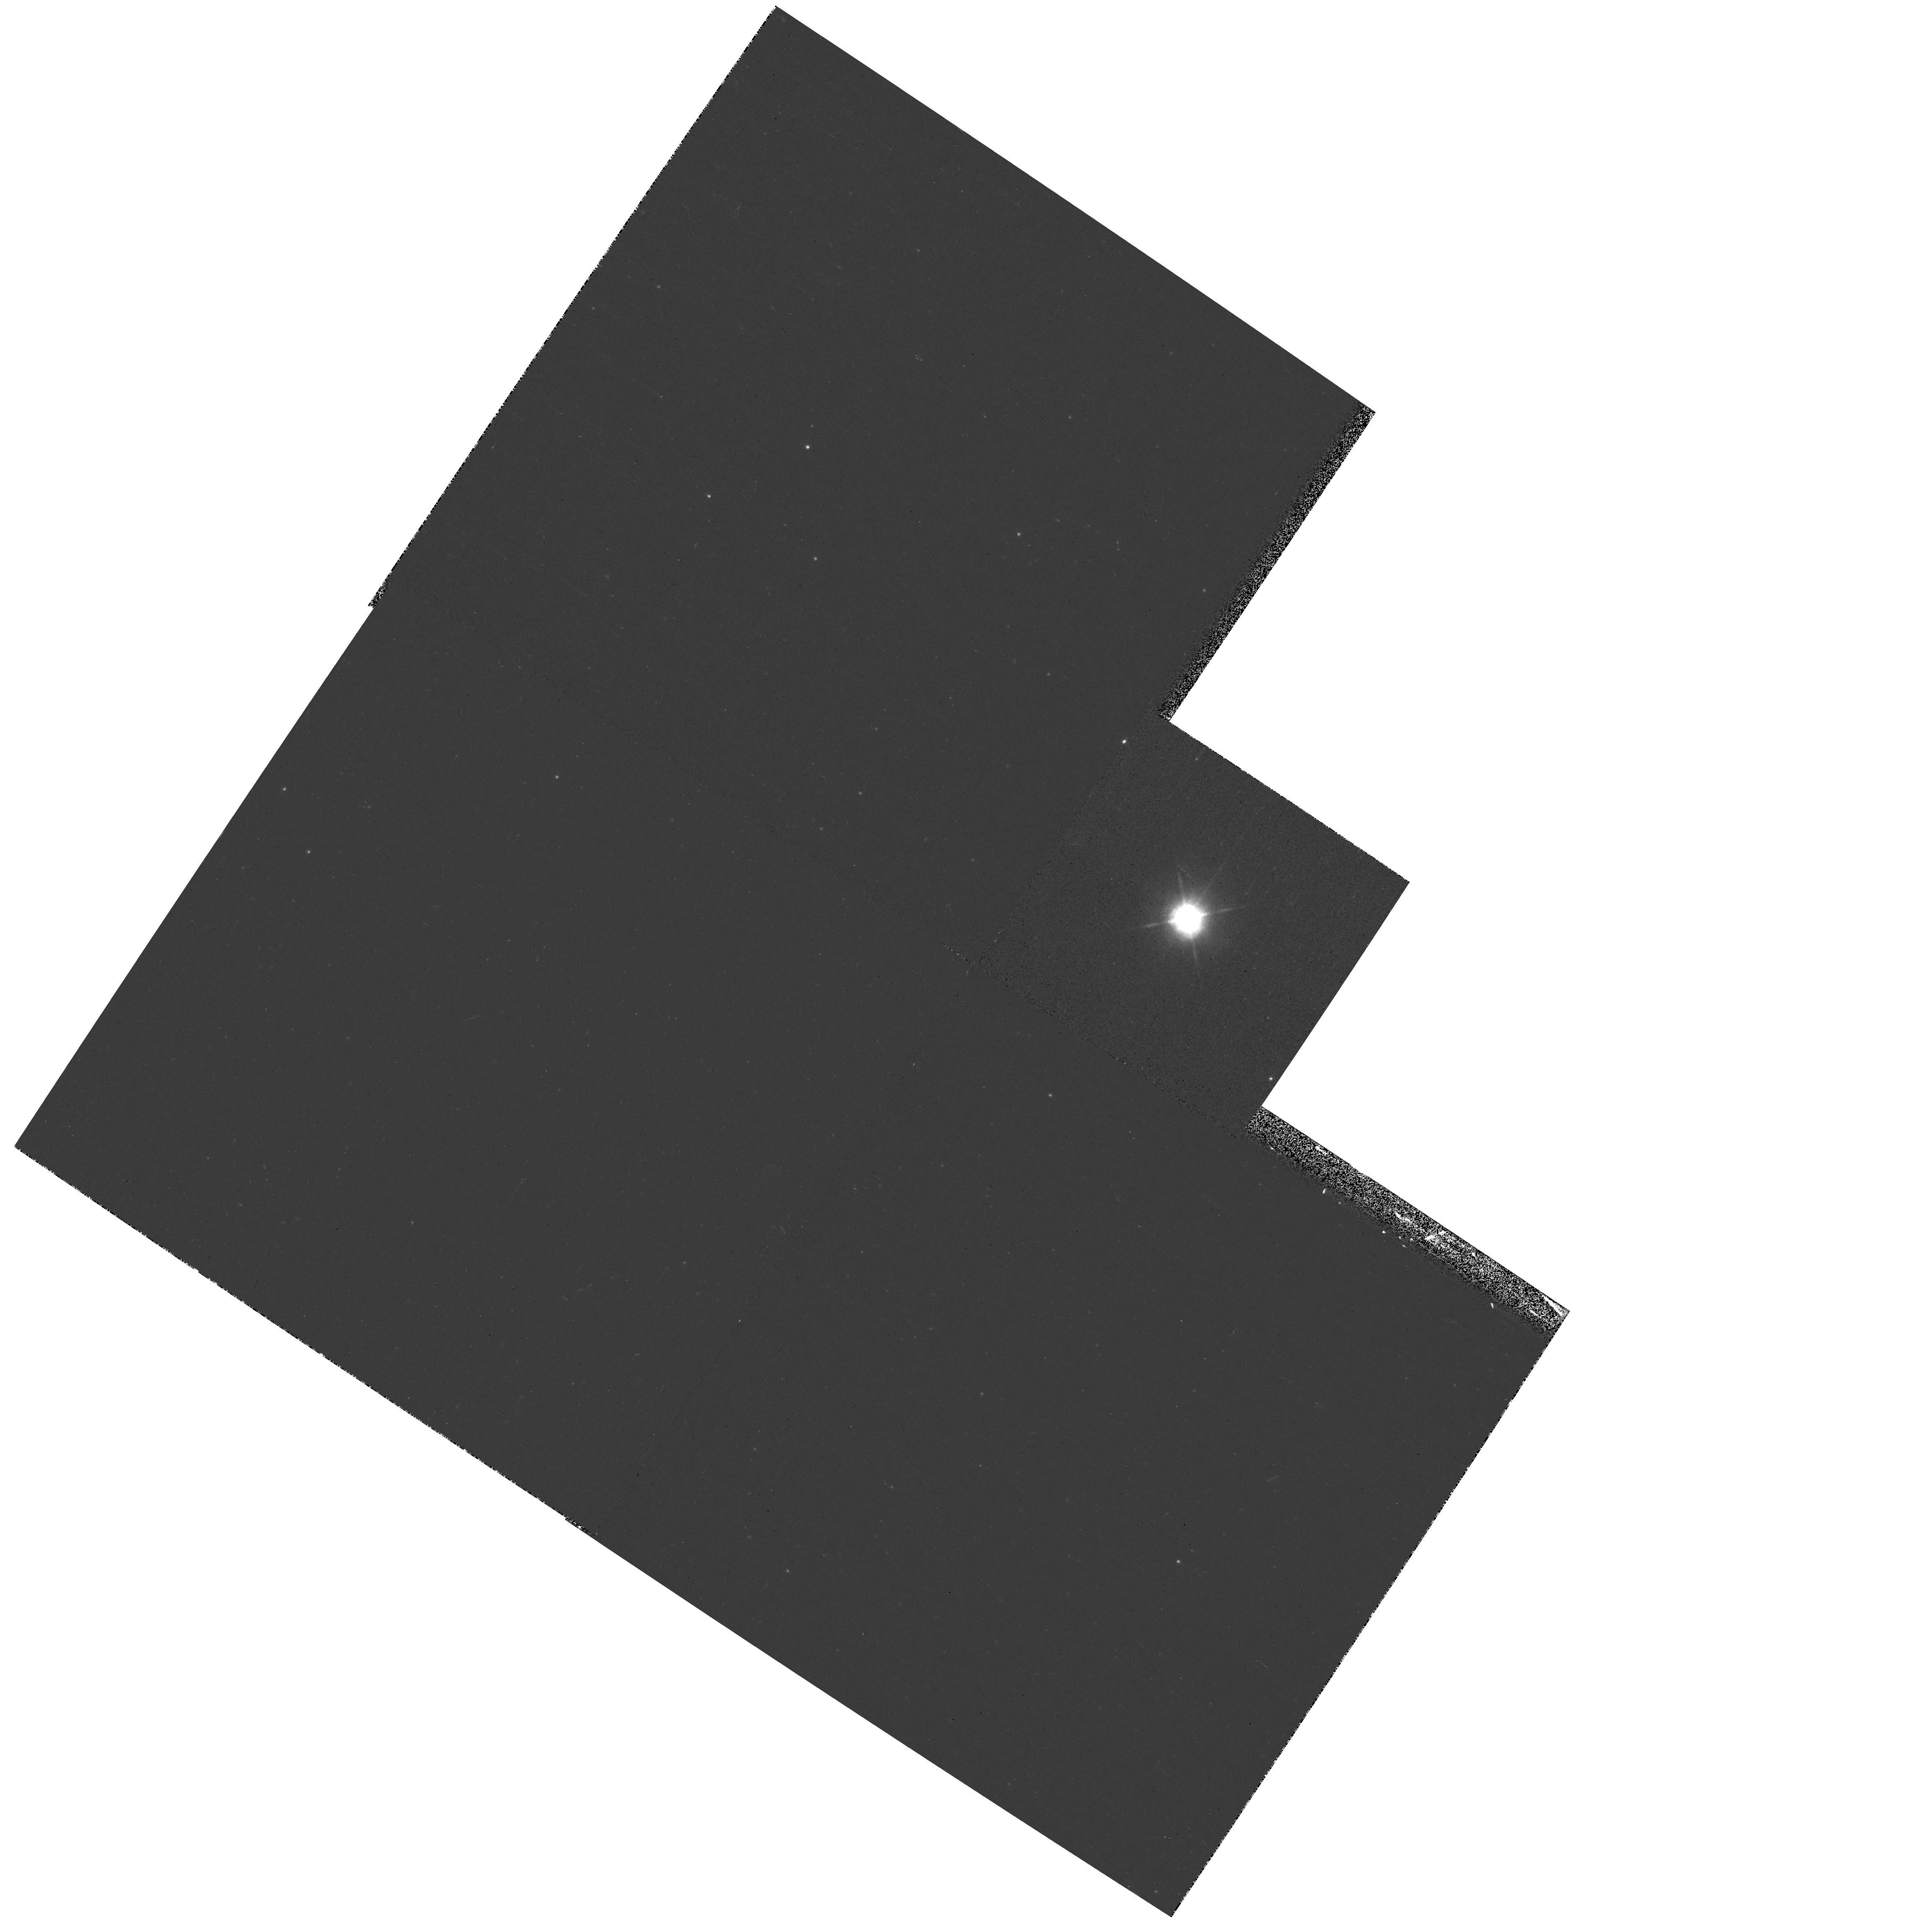
Target: IRC+10420
Instrument: WFPC2/PC
Filter: F1042M
Exposure: 2 min
Observation ID: hst_11180_01_wfpc2_pc_f1042m_ua0v01

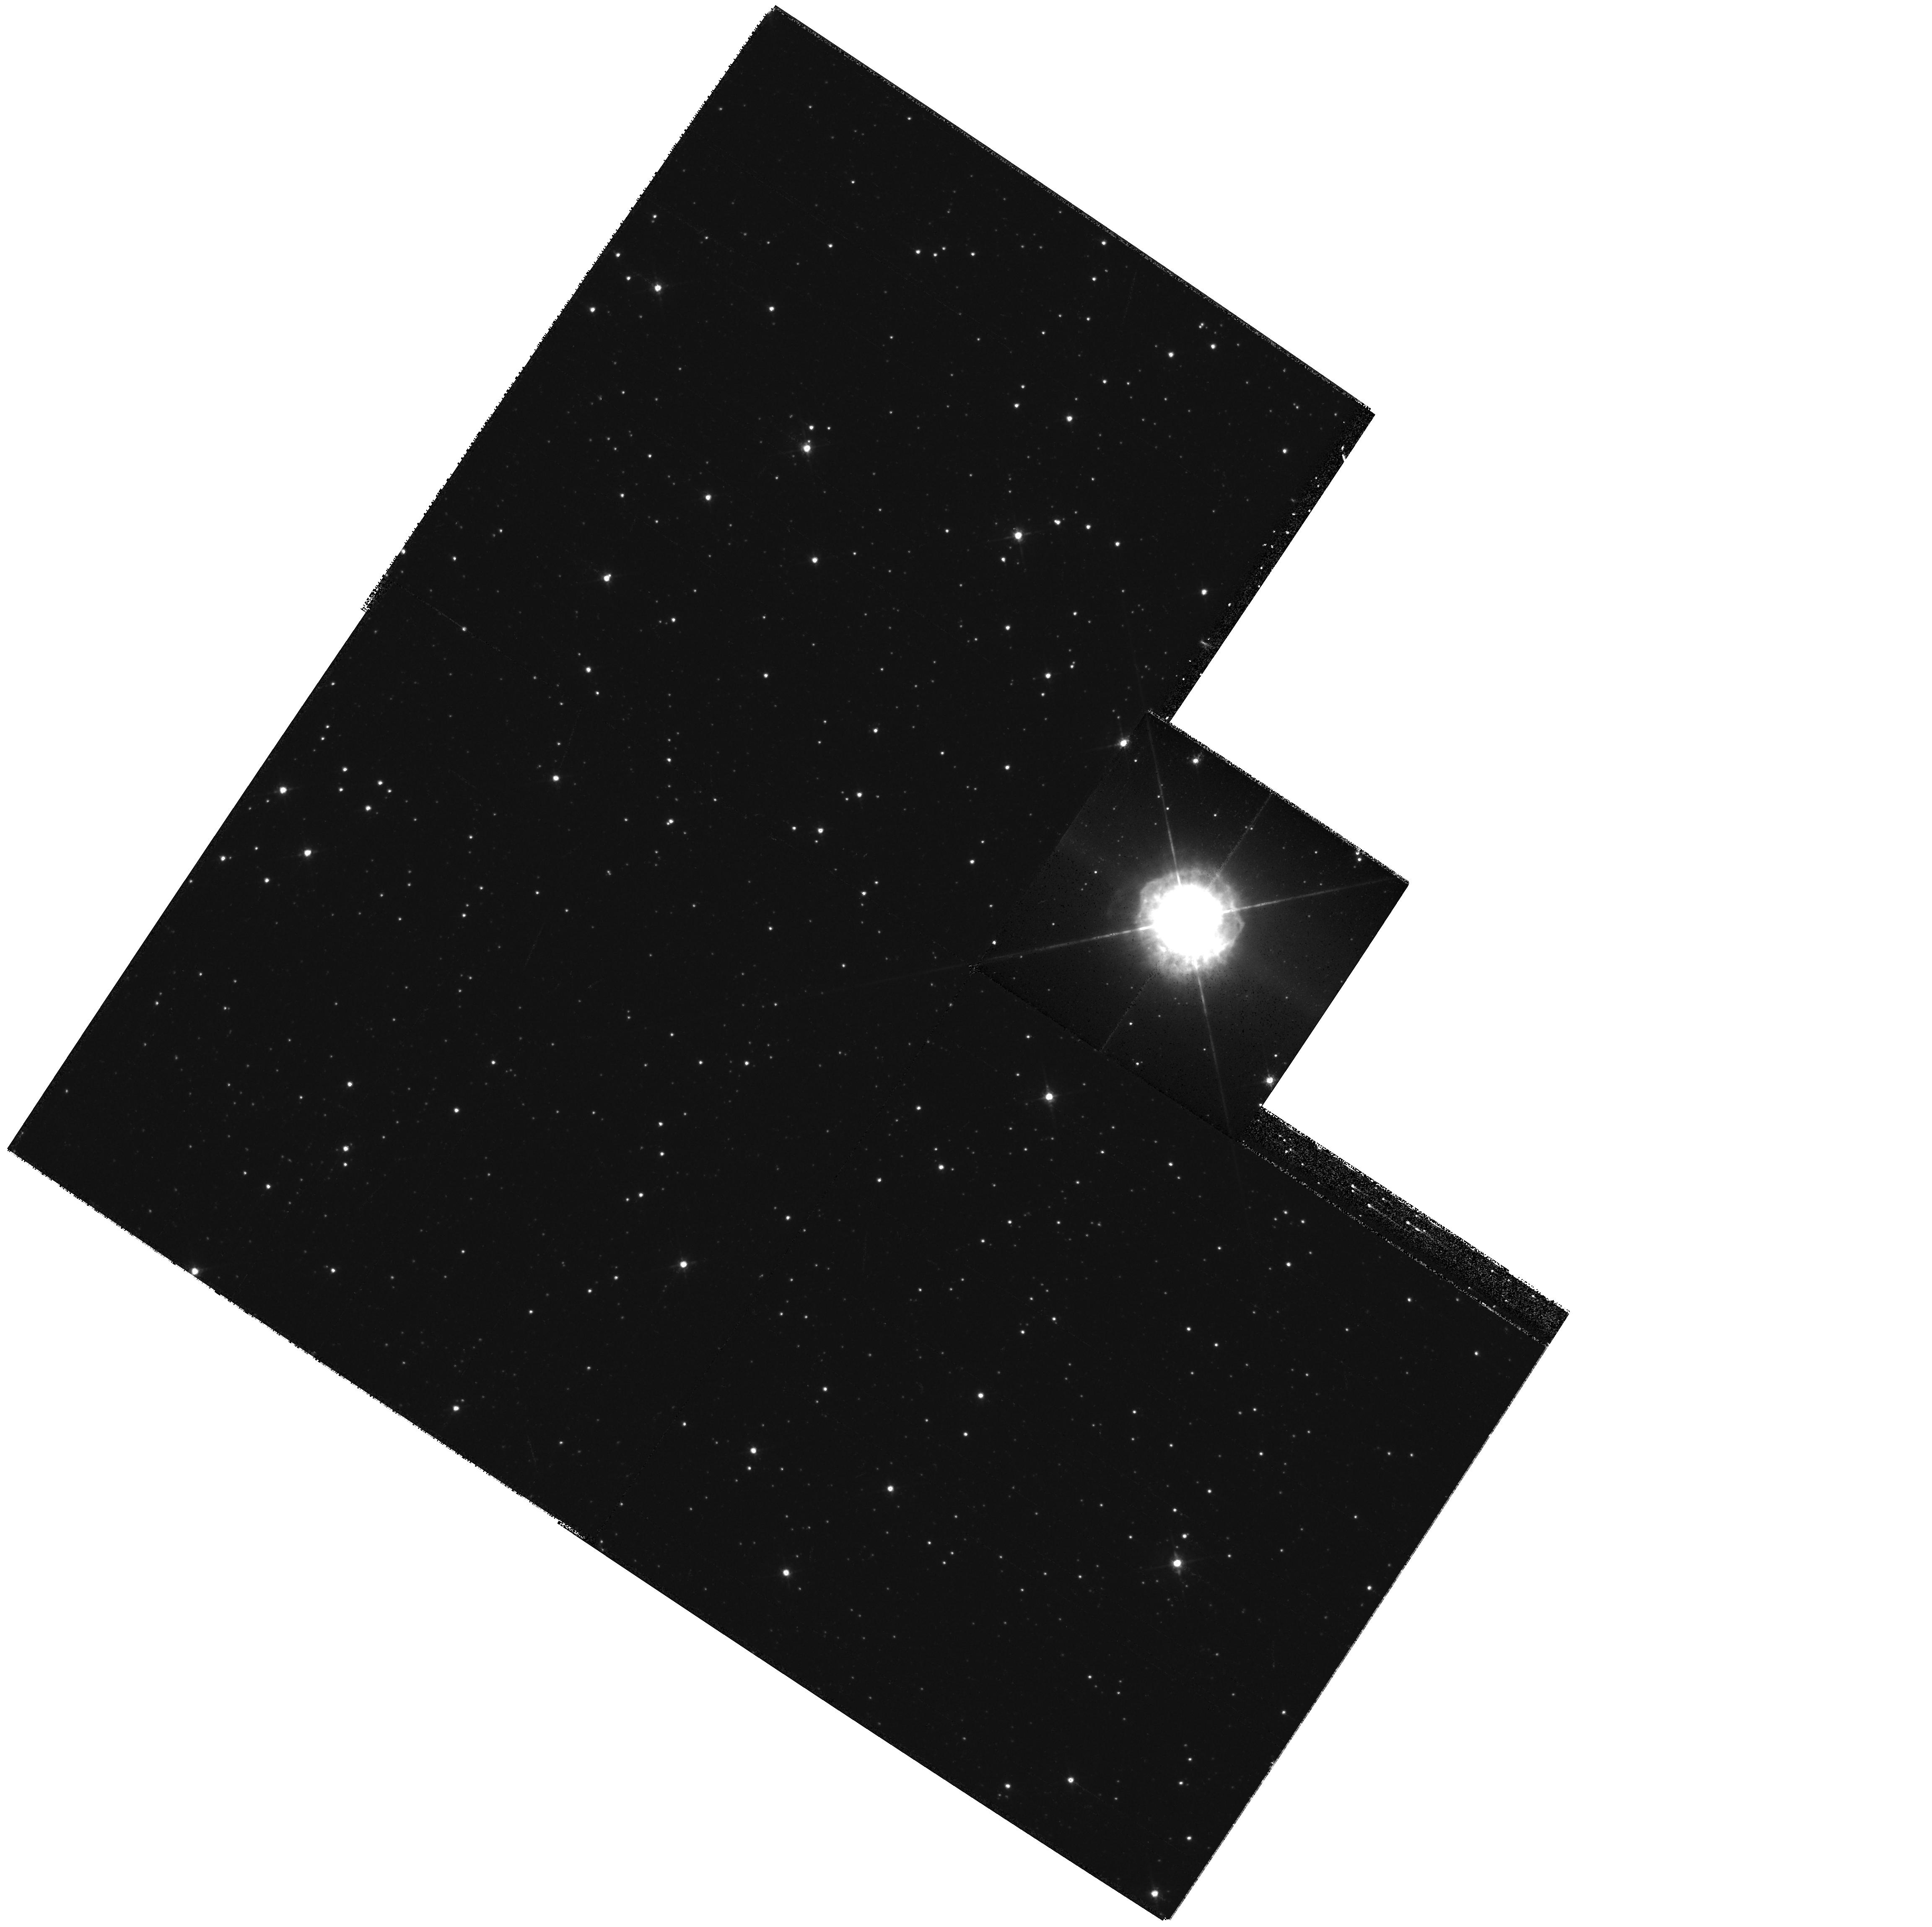
Target: IRC+10420
Instrument: WFPC2/PC
Filter: F675W
Exposure: 12 min
Observation ID: hst_11180_01_wfpc2_pc_f675w_ua0v01

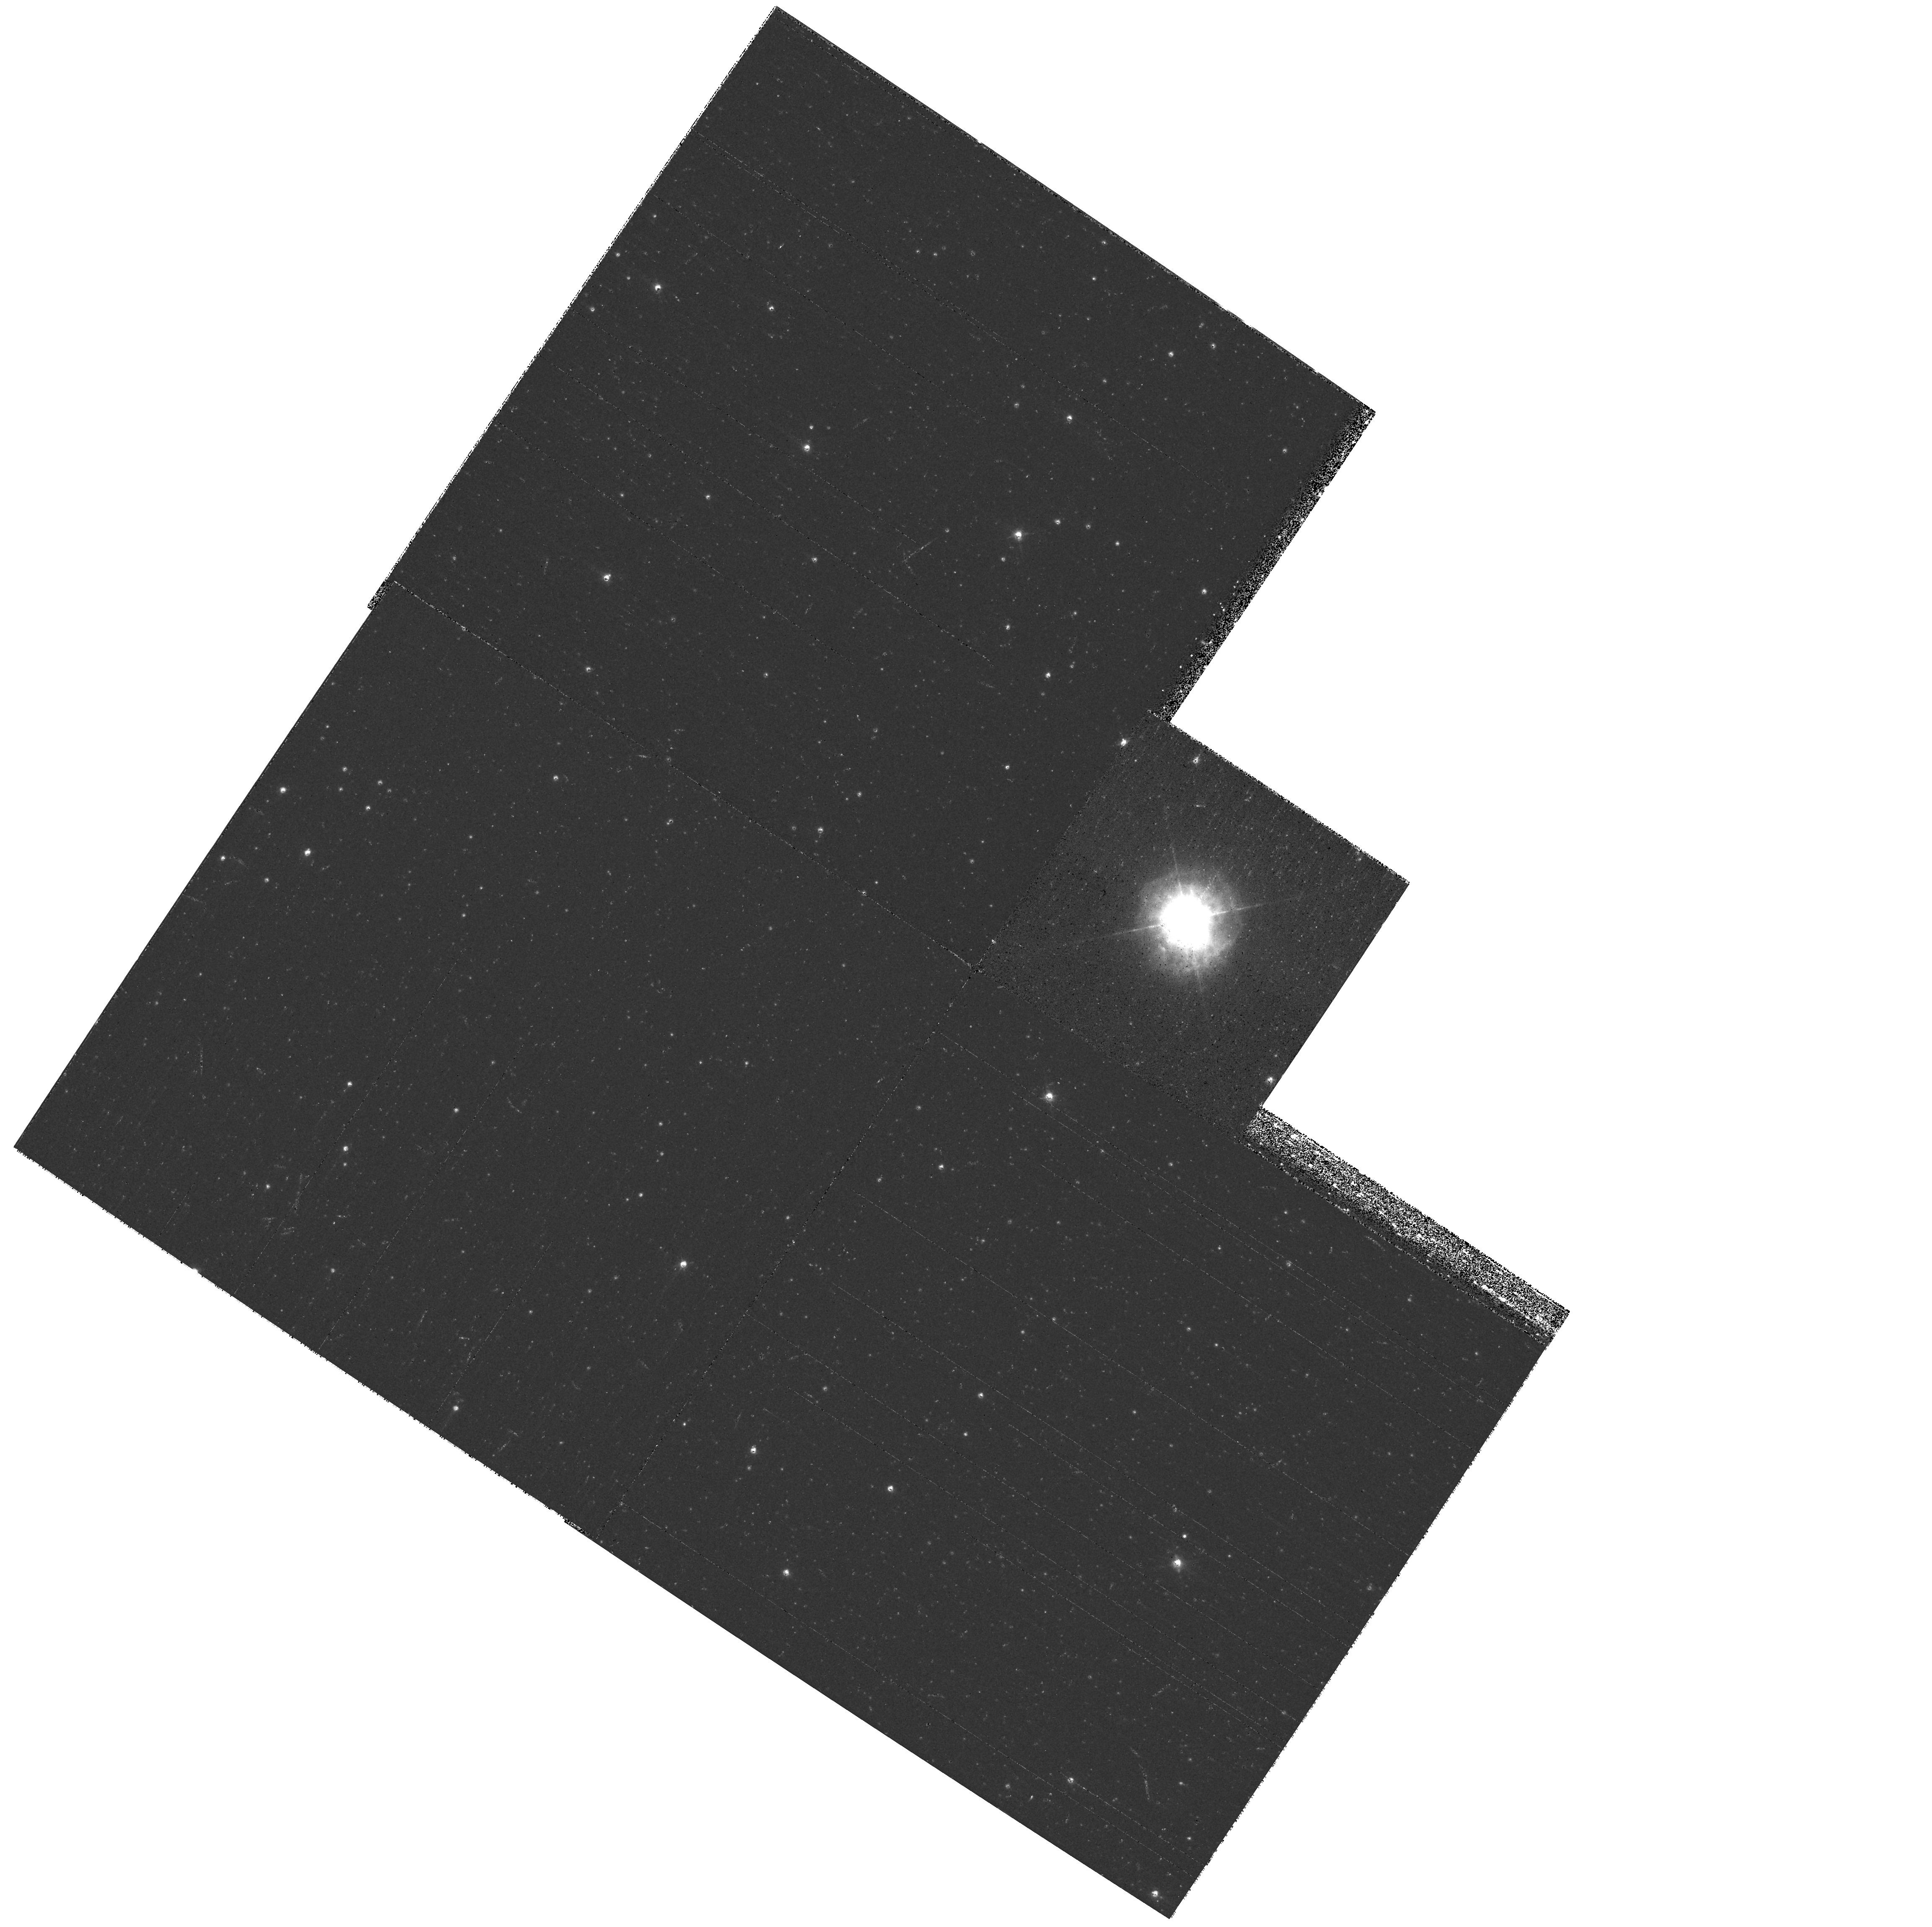
Target: IRC+10420
Instrument: WFPC2/PC
Filter: F547M
Exposure: 6 min
Observation ID: hst_11180_01_wfpc2_pc_f547m_ua0v01

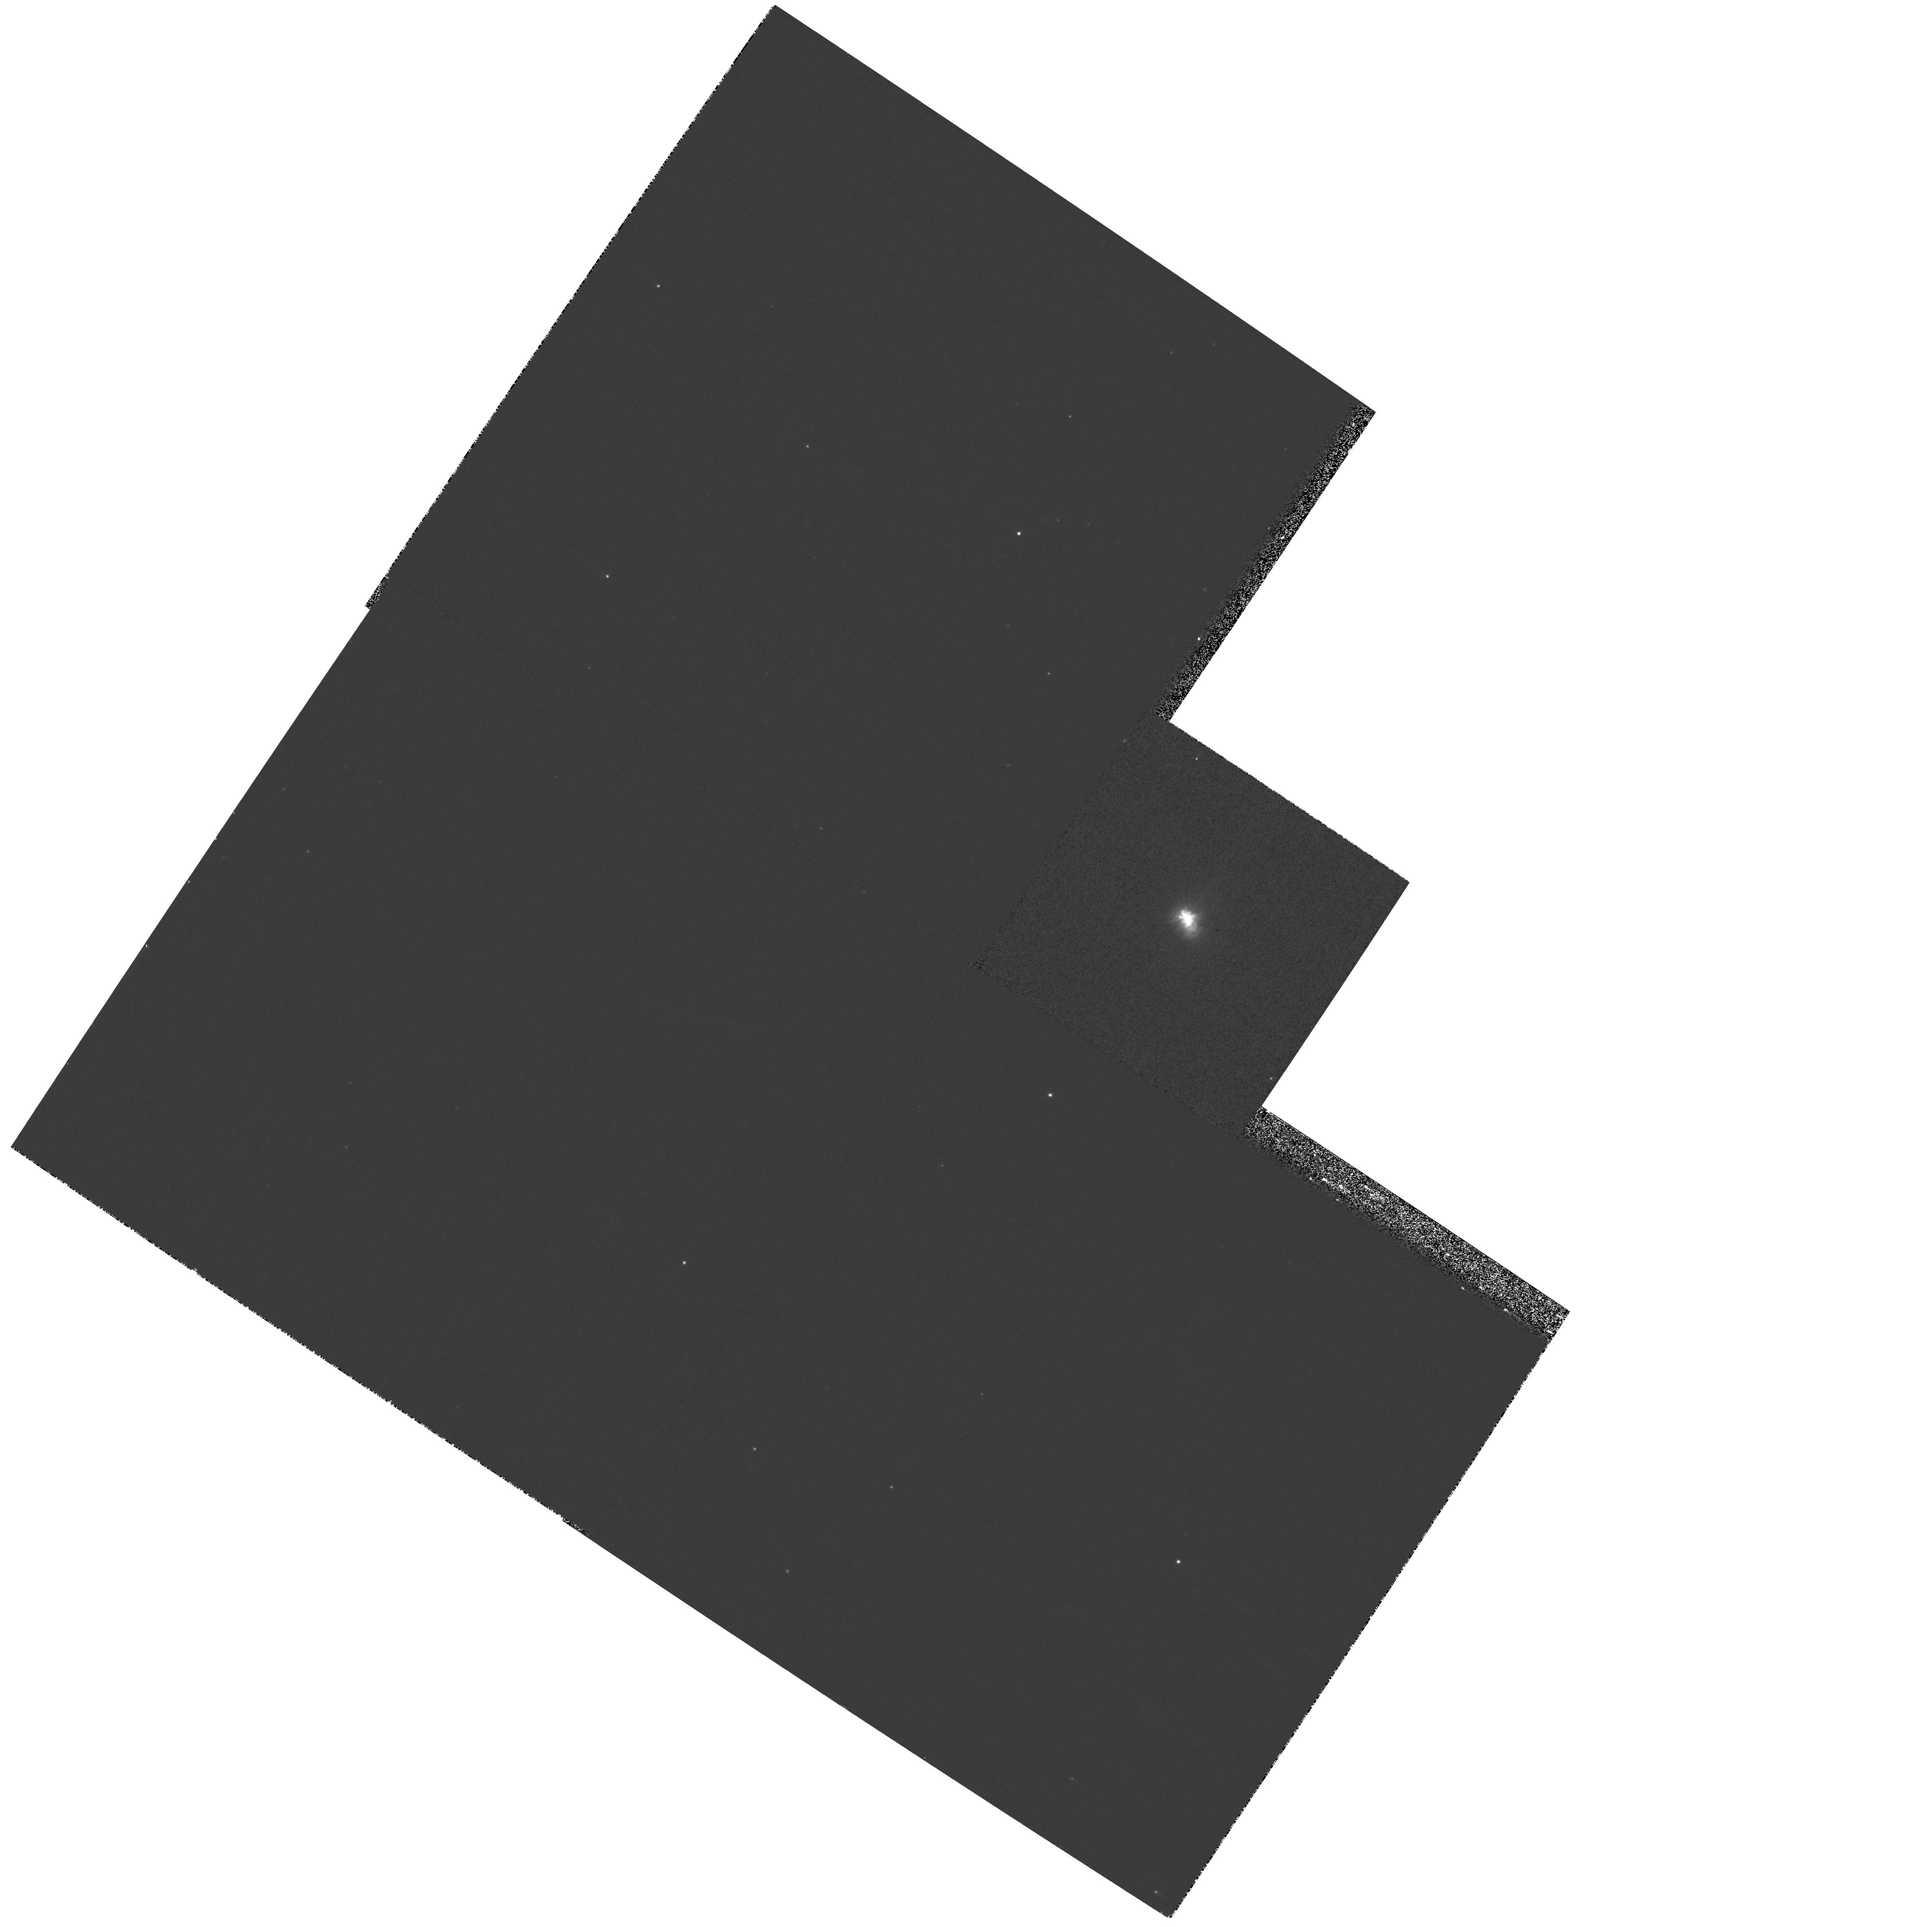
Target: IRC+10420
Instrument: WFPC2/PC
Filter: F467M
Exposure: 6 min
Observation ID: hst_11180_01_wfpc2_pc_f467m_ua0v01

The Morphology of the Post-Red Supergiant IRC+10420s Circumstellar Ejecta (PI: Humphreys, Roberta M.)

The extremely luminous post-red supergiant and powerful OH/IR source IRC +10420 is surrounded by a complex circumstellar nebula. Numerous small condensations, arcs, jet-like rays of knots, and intriguing semi-circular structures are easily visible in our previous WFPC2 images. We have suggested that these spatially recognizable features may be evidence for episodic mass loss events possibly from localized active regions. We now propose to obtain second epoch WFPC2 images with the Planetary Camera to measure the transverse motions of these ejecta. Spatially resolved spectra from STIS showed that the embedded arcs are kinematically distinct from the spherically expanding diffuse nebulosity. The transverse motions in combination with radial velocities from the STIS spectra, will let us determine the morphology of IRC +10420's nebula and the structures embedded in it, its mass loss history, and provide clues to the mass loss mechanism responsible for the discrete ejections.